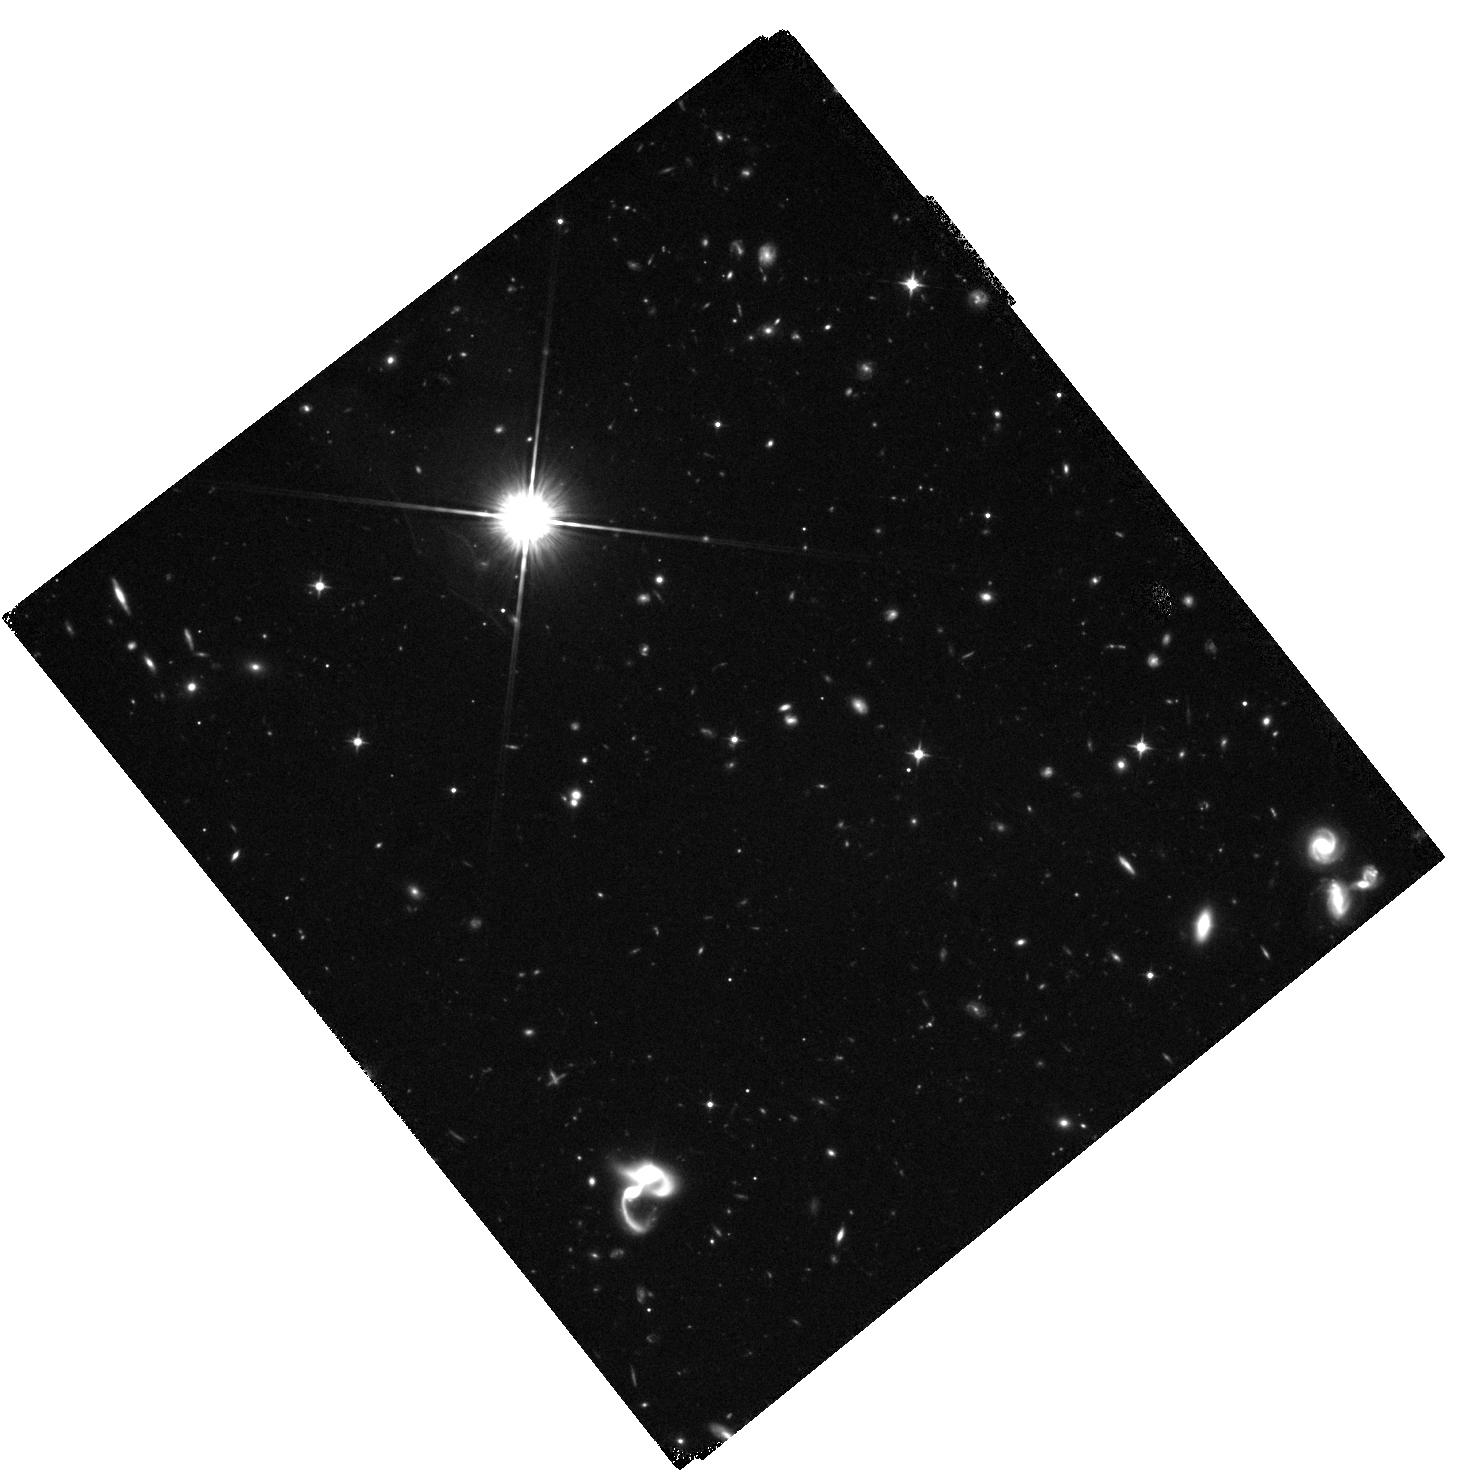
Target: SDSSJ005004.81+344619.9
Instrument: WFC3/IR
Filter: F105W
Exposure: 1.4 h
Observation ID: hst_12493_02_wfc3_ir_f105w_ibsc02

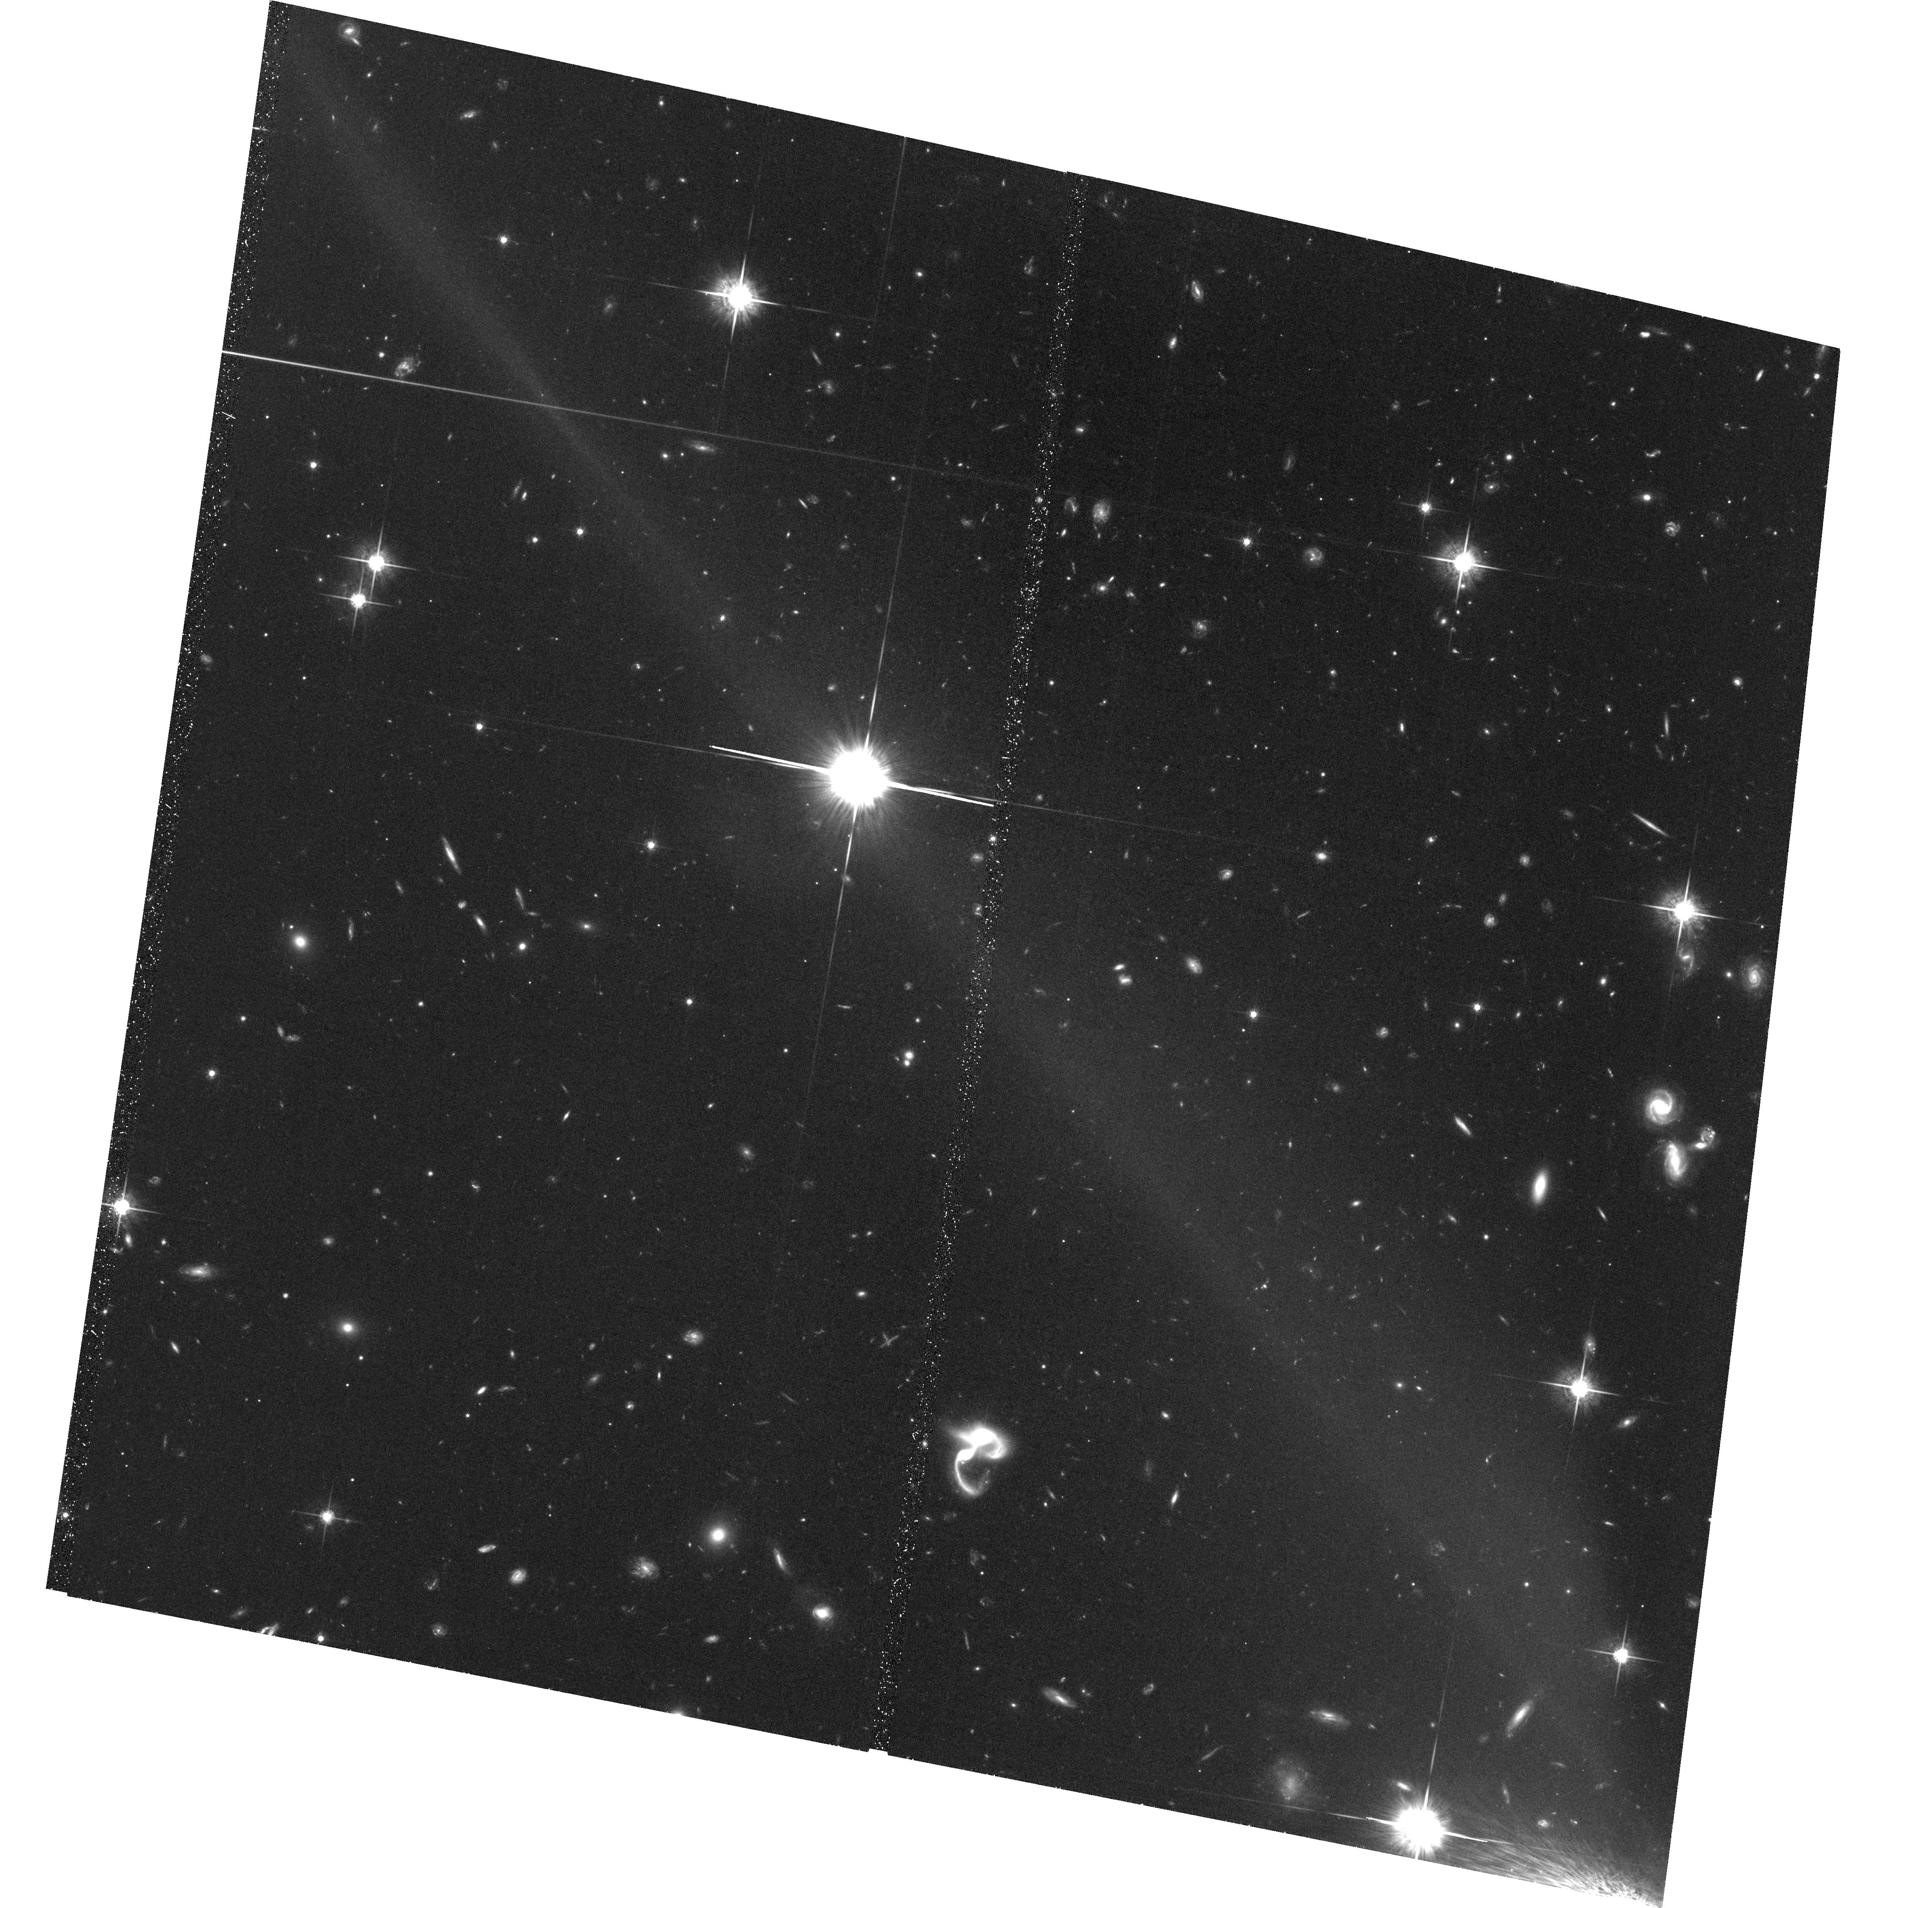
Target: CFHQS-J005006+344522
Instrument: ACS/WFC
Filter: F775W
Exposure: 2.2 h
Observation ID: hst_12493_01_acs_wfc_f775w_jbsc01

A Candidate Lensed Quasar at z=6.25 (PI: McGreer, Ian)

We have identified a candidate lensed quasar at z=6.25 through an ongoing Cycle 18 SNAP program surveying z~6 quasars with WFC3/IR imaging. The object is resolved into multiple components on subarcsecond scales; however, the shallow, single-band SNAP data does not provide a conclusive determination as to the nature of these components. We propose follow-up imaging with ACS/WFC F775W and WFC3/IR F105W. This imaging will test various lensing hypotheses for the observed components, and color selection in these two bands will easily discriminate foreground and background objects. Faint objects seen within 0.8'' of the quasar may be lensed images or possibly galaxies at the quasar redshift, indicating the late stages of merging activity. We will take advantage of the full field-of-view to identify companion galaxies to a quasar at one of the highest redshifts known.